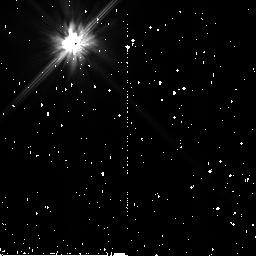
Target: BD+032964
Instrument: NICMOS/NIC2
Filter: F110W
Exposure: 1 min
Observation ID: n8bfa1020

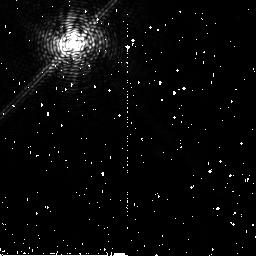
Target: BD+032964
Instrument: NICMOS/NIC2
Filter: F187N
Exposure: 26 min
Observation ID: n8bfa1010

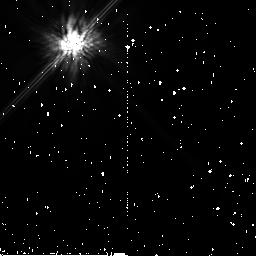
Target: BD+032964
Instrument: NICMOS/NIC2
Filter: F160W
Exposure: 1 min
Observation ID: n8bfa1030

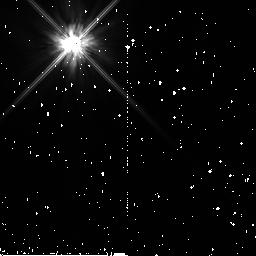
Target: BD+032964
Instrument: NICMOS/NIC2
Filter: F110W
Exposure: 1 min
Observation ID: n8bf01020

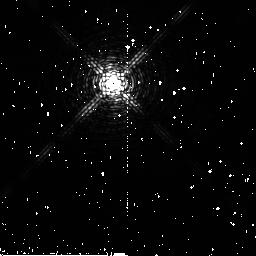
Target: BD+032964
Instrument: NICMOS/NIC2
Filter: F187N
Exposure: 6 min
Observation ID: n8bf010a0

NICMOS Optimum Coronagraphic Focus Determinaton (PI: Schneider, Glenn)

As originally designed the NICMOS coronagraph had two focii at conjugate points in the optical path with the coronagraphic hole at the f/24 focus of the input OTA beam, and the detector at the reimaged f/45 focus in Camera 2. Because of the forward displacement of the cold optical bench holding the Camera 2 detector, as a result of the larger-than-expected expansion of the solid N2 cryogen (as described and documented by the 'Dewar Anomoly Review Board'), the two focii are now aconjugate. For direct imaging this is of little concern, and the HST/NICMOS Camera 2 focus interface is established by co-locating the f/45 image plane on the detector. This is done by de-spacing the relayed focus through a translative motion (with compensating comal tilt correction) of the Pupil Alignment Mechanism (PAM). The mirror which this mechanism drives is upstream of the field divider mirror upon which the coronagraphic hole resides. Therefore, achieving a "best" focus at the detector results in a "soft" focus (in the f/24 image plane) at the coronagraphic hole. This leads to a wavelength-dependent increase in the diffracted energy in the now-defocused unocculted wings of a PSF from a target placed inside of the coronagraphic hole (as the f/24 image plane will fall behind the surface of the camera 2 field divider mirror) increasing the scattered and diffracted background around the target and lowering the field contrast at the detector image plane. In principal the coronagraphic stray light rejection would be most efficient by minimizing the spot size of an input PSF in the hole. This, however, is traded against a small degree of defocus at the detector. Ultimately, the best coronagraphic performance is achieved where the image contrast between an unocculted target and the residual background from an occulted source (both affected differently by focus and subsequent scattering) is maximized. The purpose of this test is to find the optimum PAM position to maximize the coronagraphic image:background contrast ratio. Further details and background information may be found in the SMOV/7157 test report "NICMOS Optimal Coronagraphic Focus Determination" available from the NICMOS IDT.